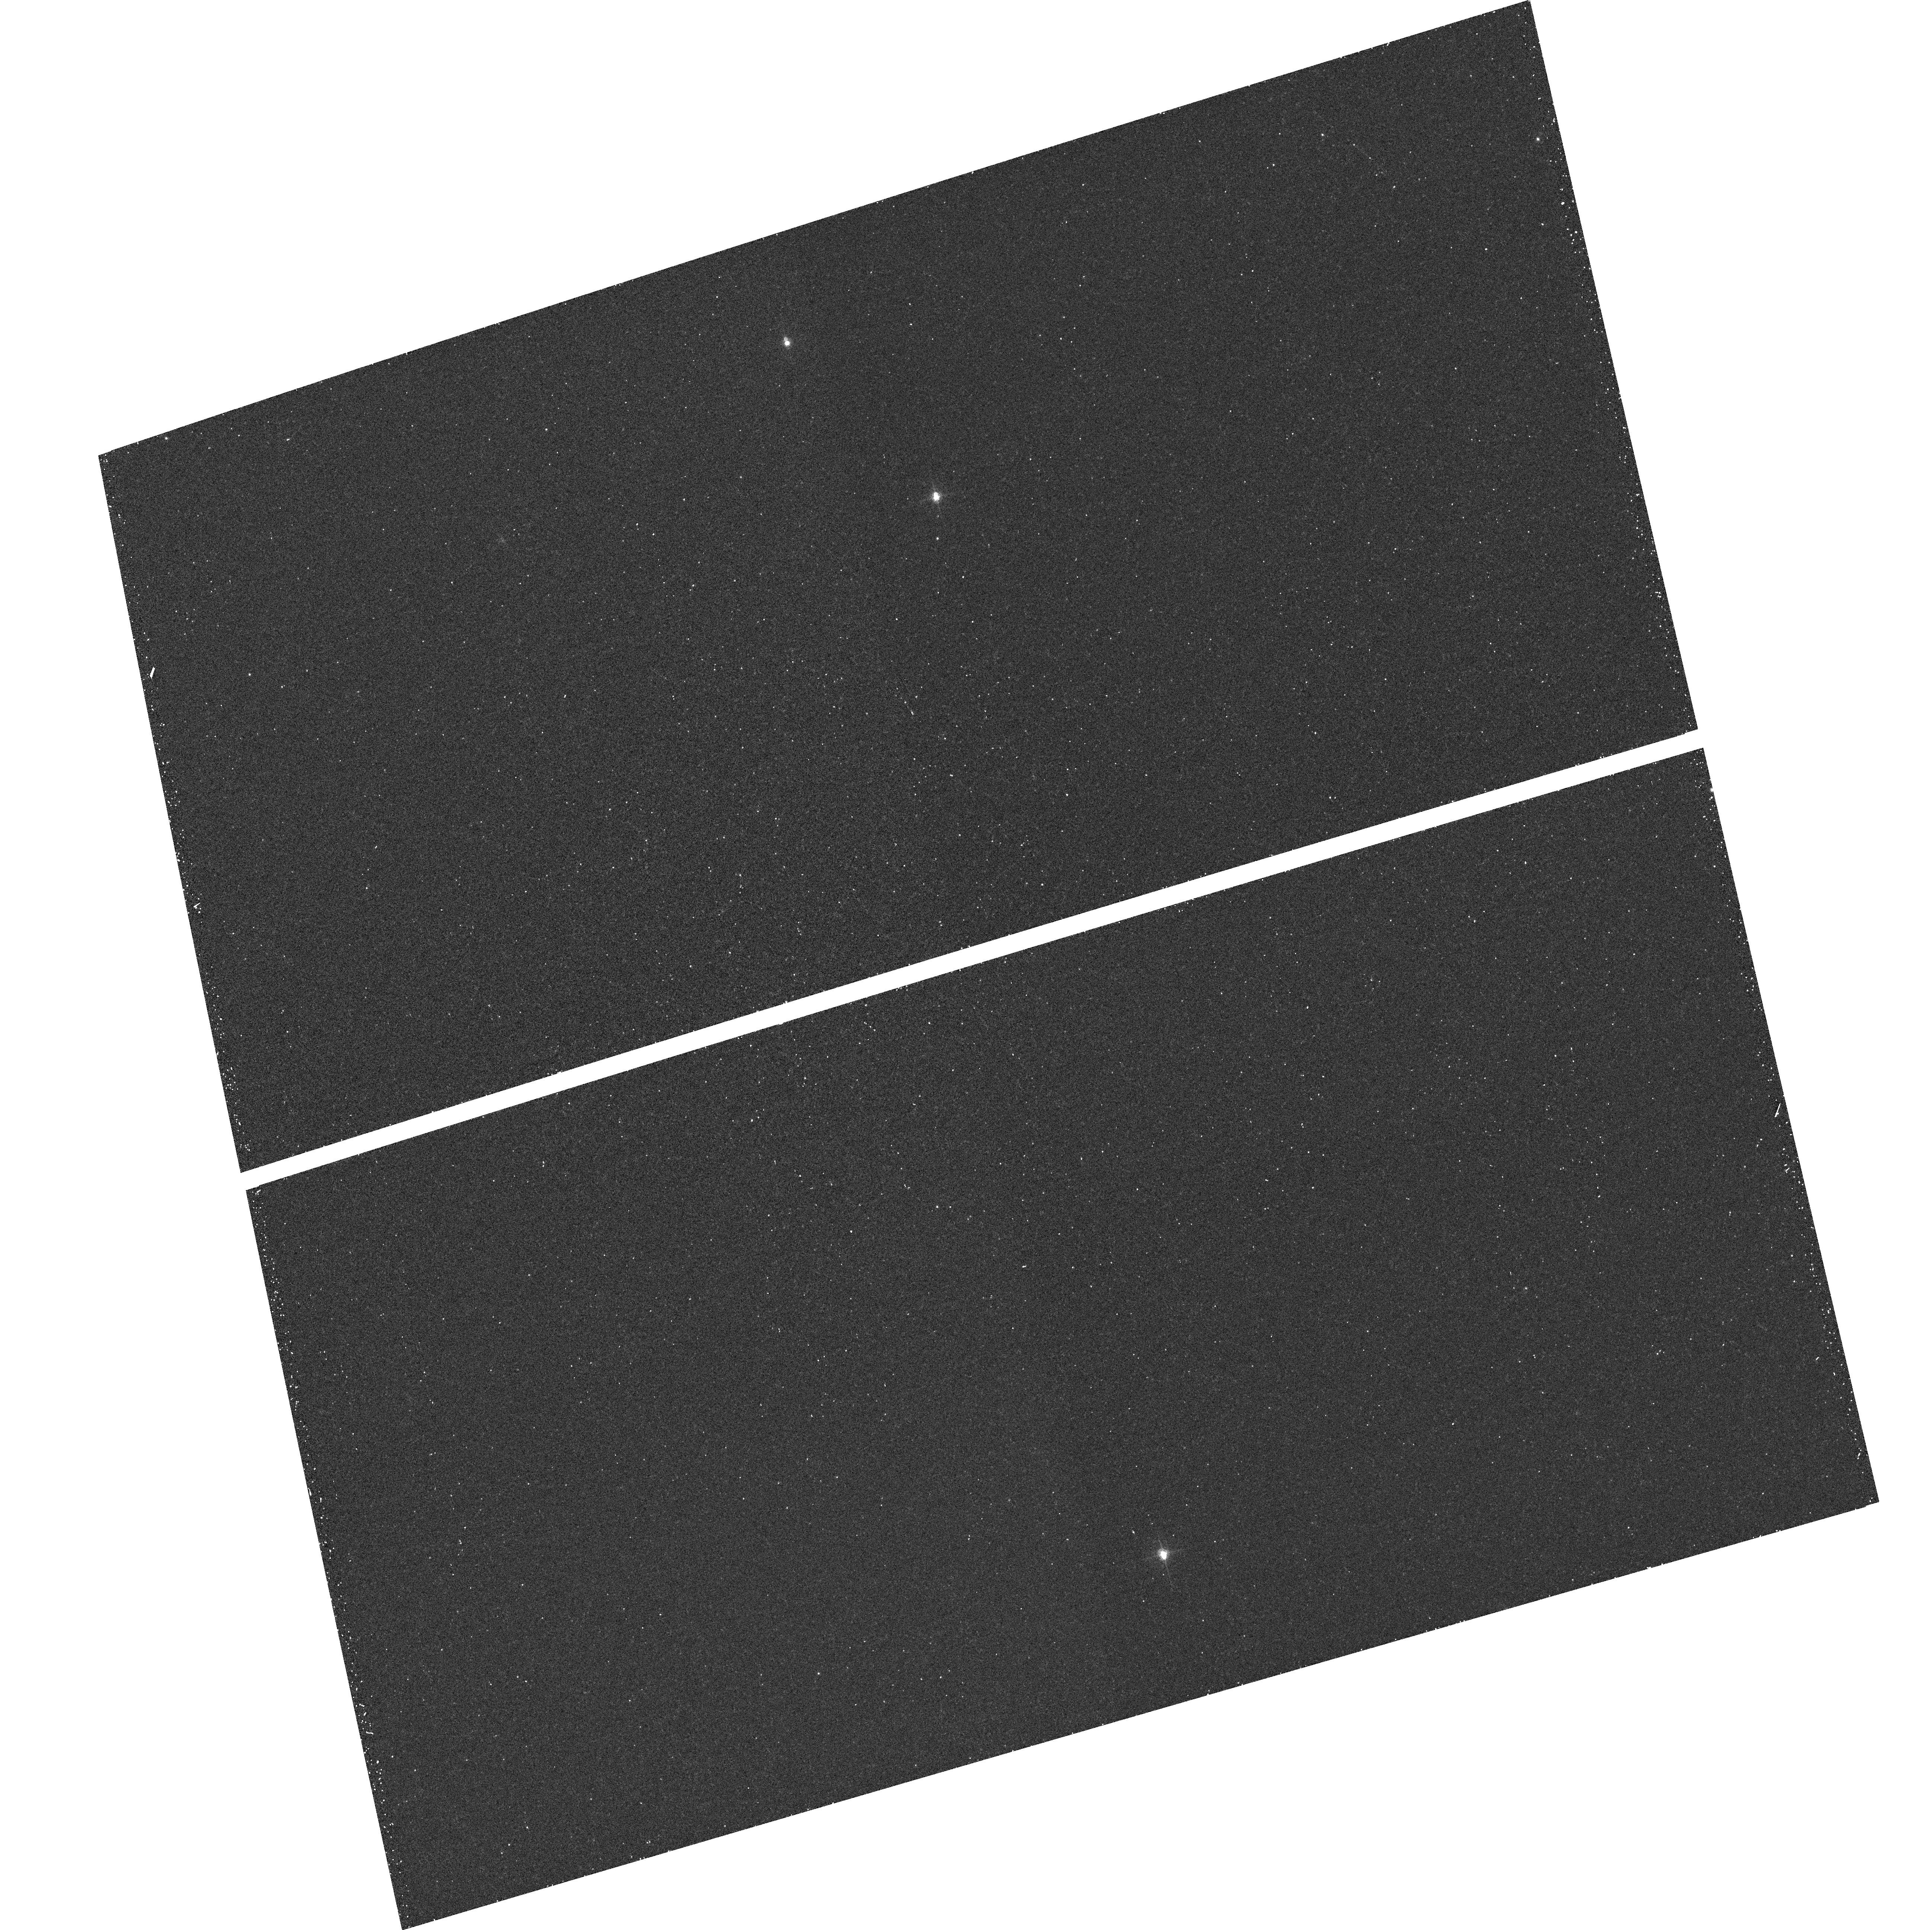
Target: field at RA 139.827°, Dec 69.203°. Instrument: ACS/WFC. Filter: F660N. Exposure: 15 min. Observation ID: hst_10548_04_acs_wfc_f660n_j9b004

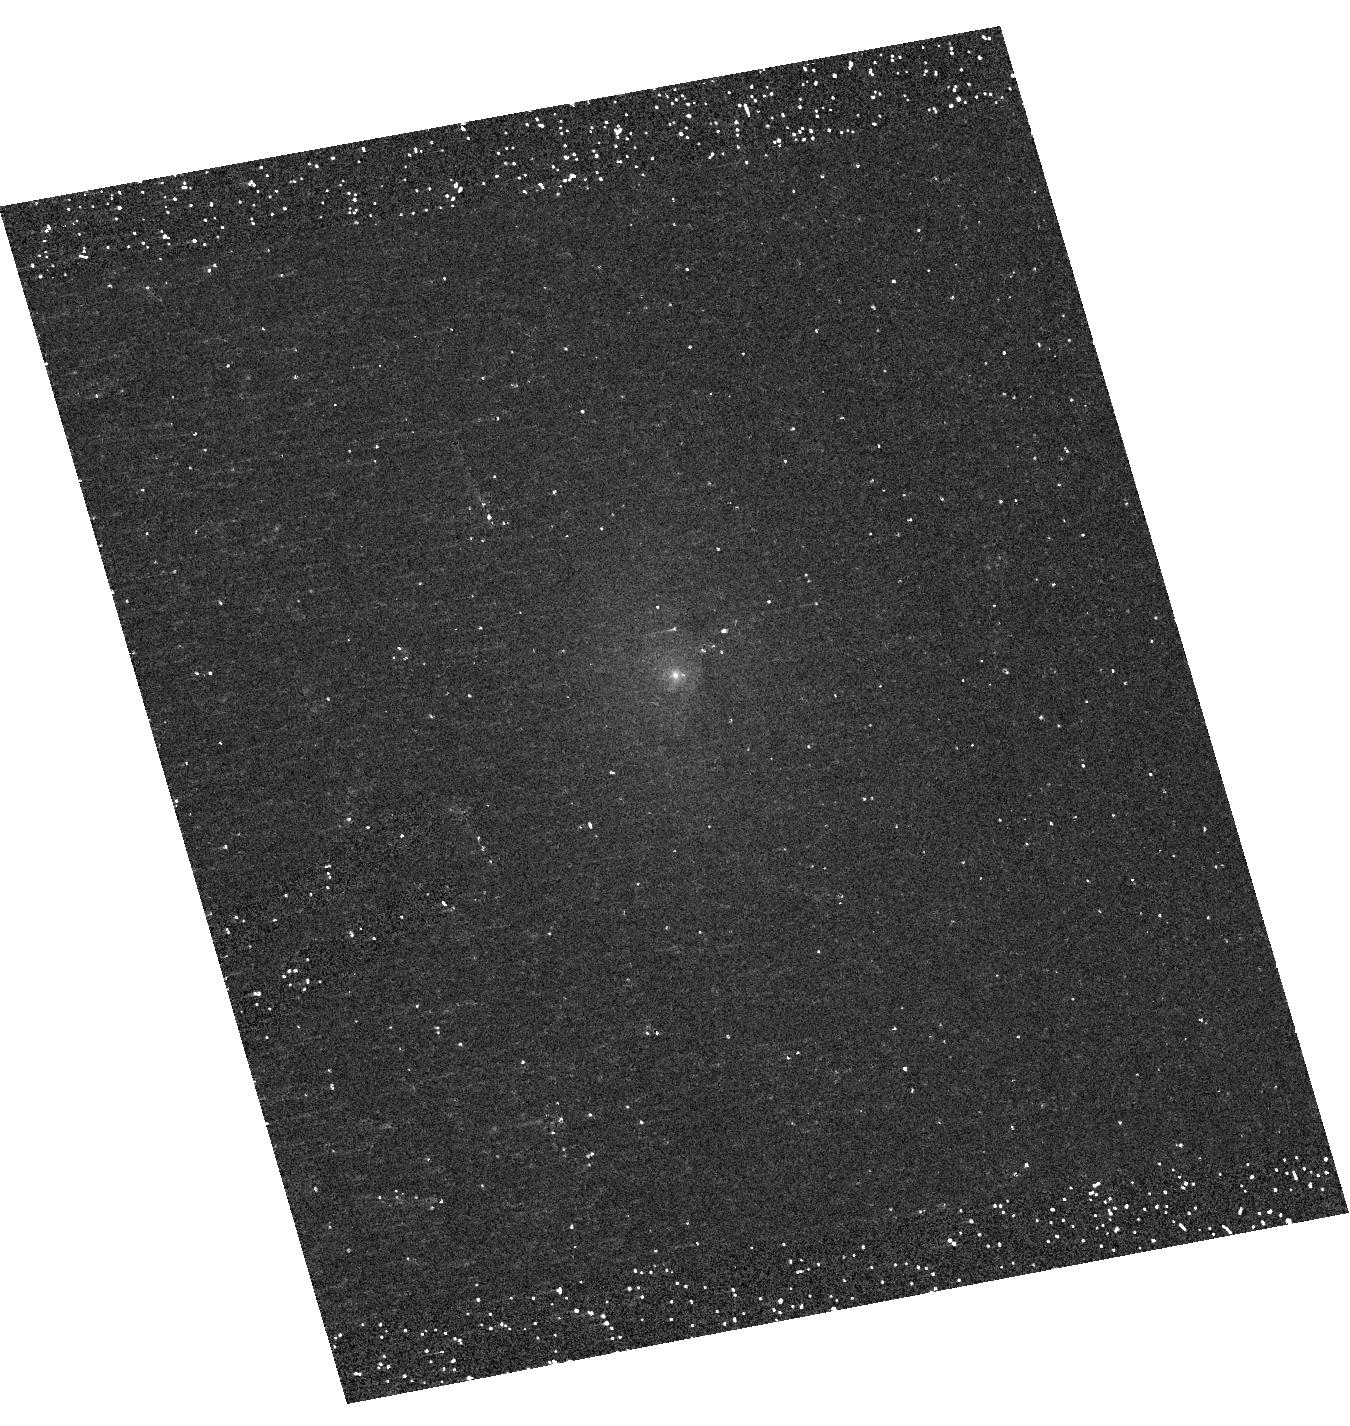
Target: NGC5985. Instrument: ACS/HRC. Filter: F330W. Exposure: 20 min. Observation ID: hst_10548_19_acs_hrc_f330w_j9b019

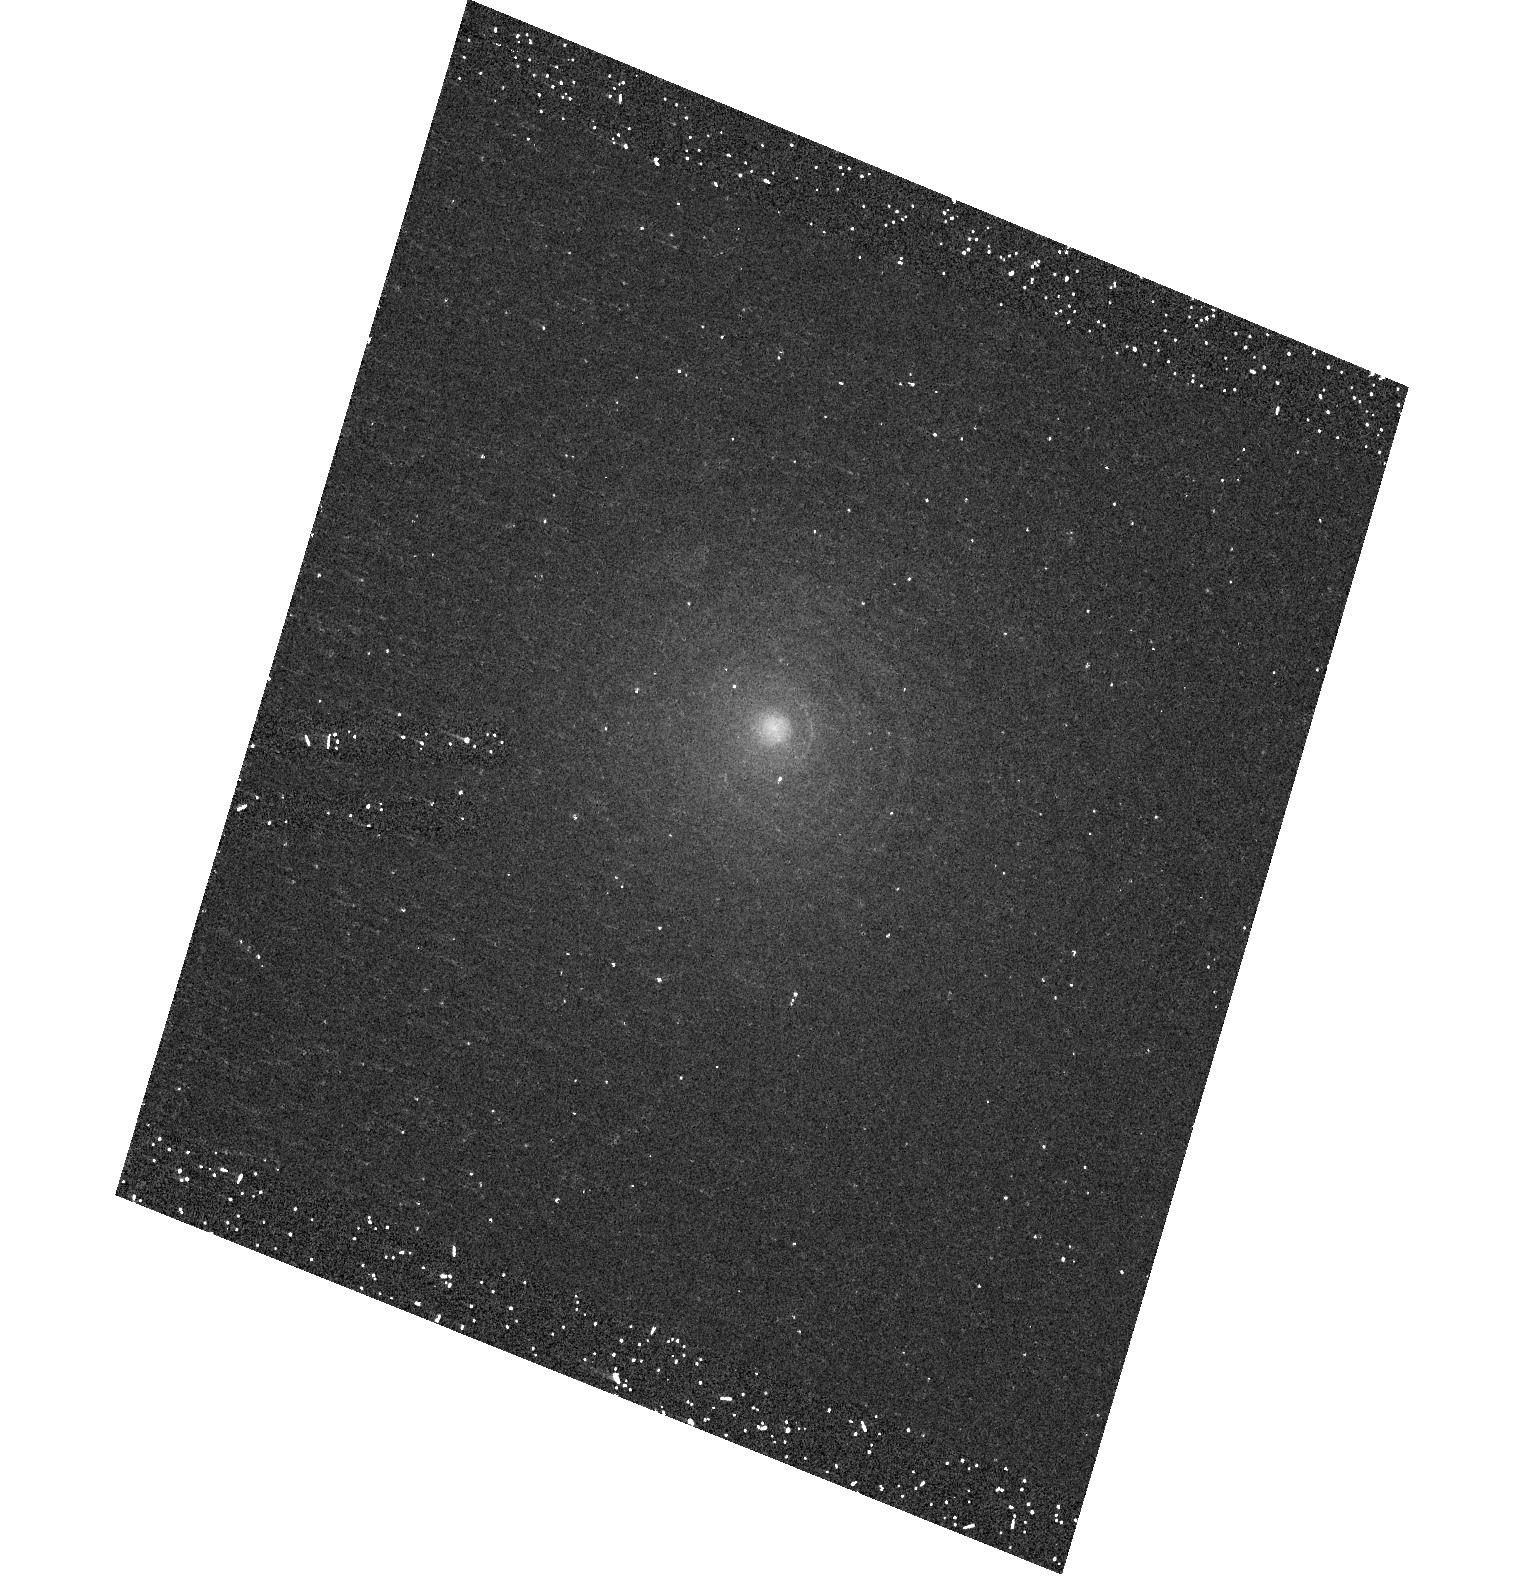
Target: NGC524. Instrument: ACS/HRC. Filter: F330W. Exposure: 20 min. Observation ID: hst_10548_26_acs_hrc_f330w_j9b026

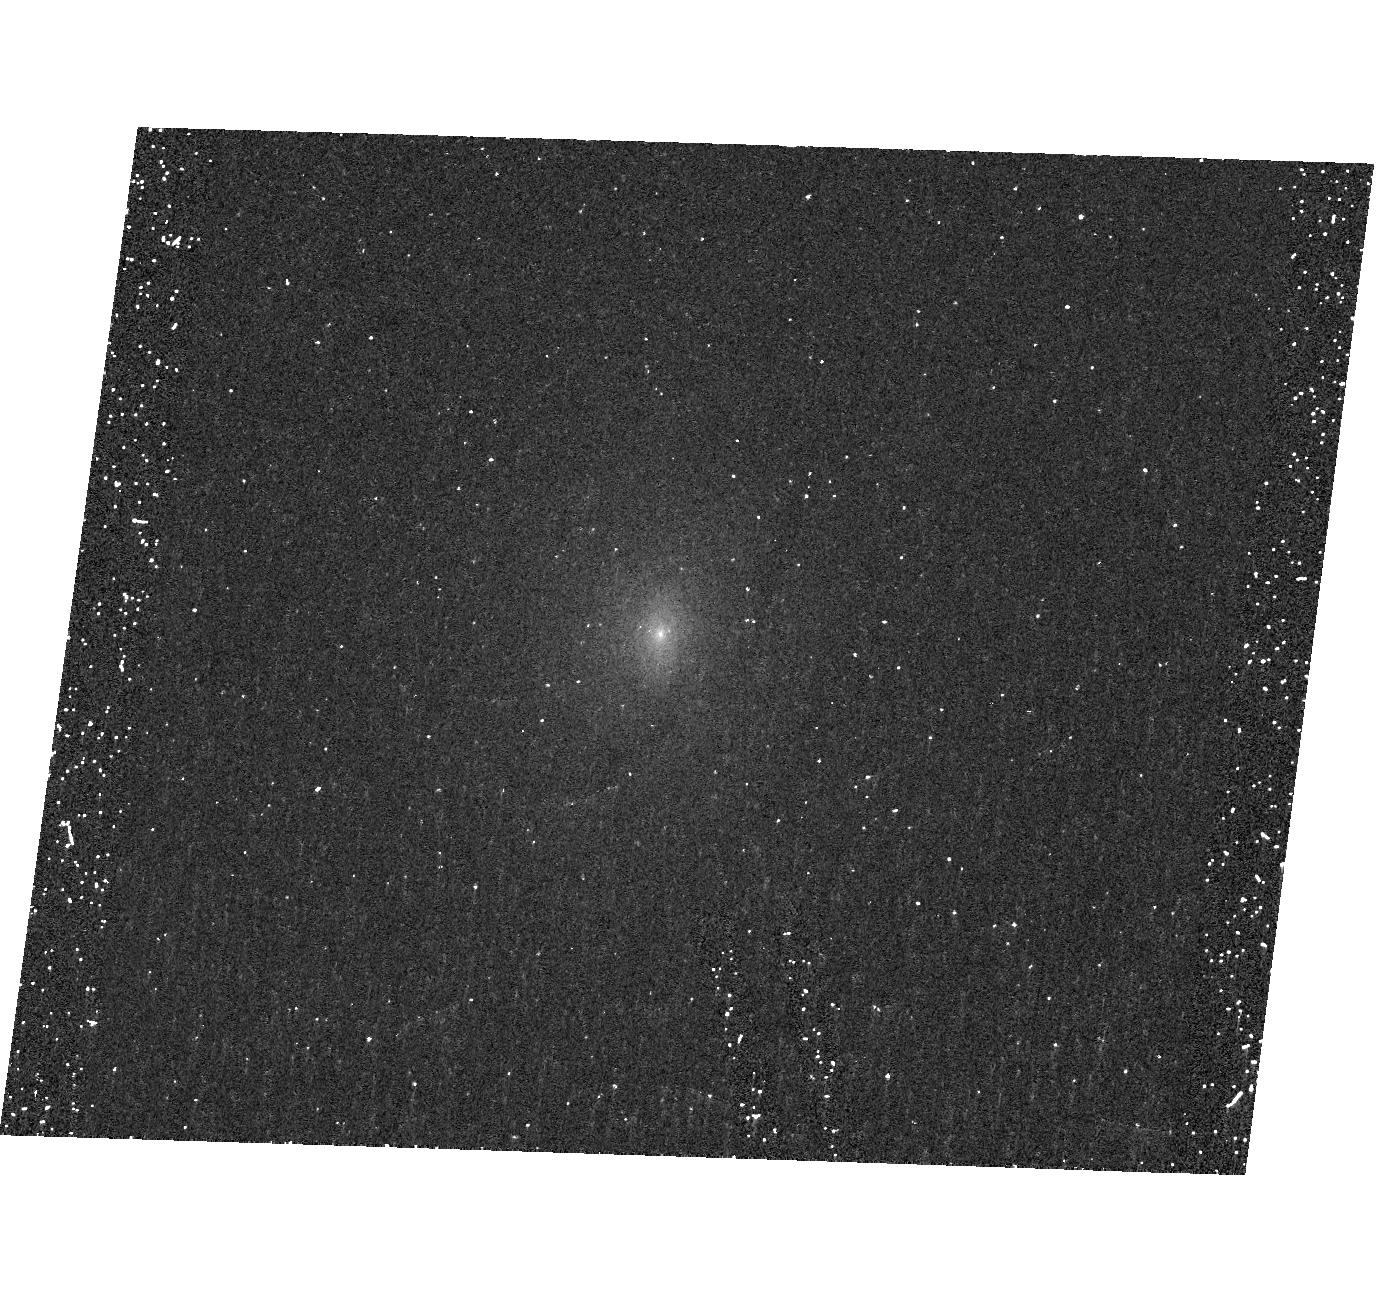
Target: NGC2336. Instrument: ACS/HRC. Filter: F330W. Exposure: 20 min. Observation ID: hst_10548_27_acs_hrc_f330w_j9b027

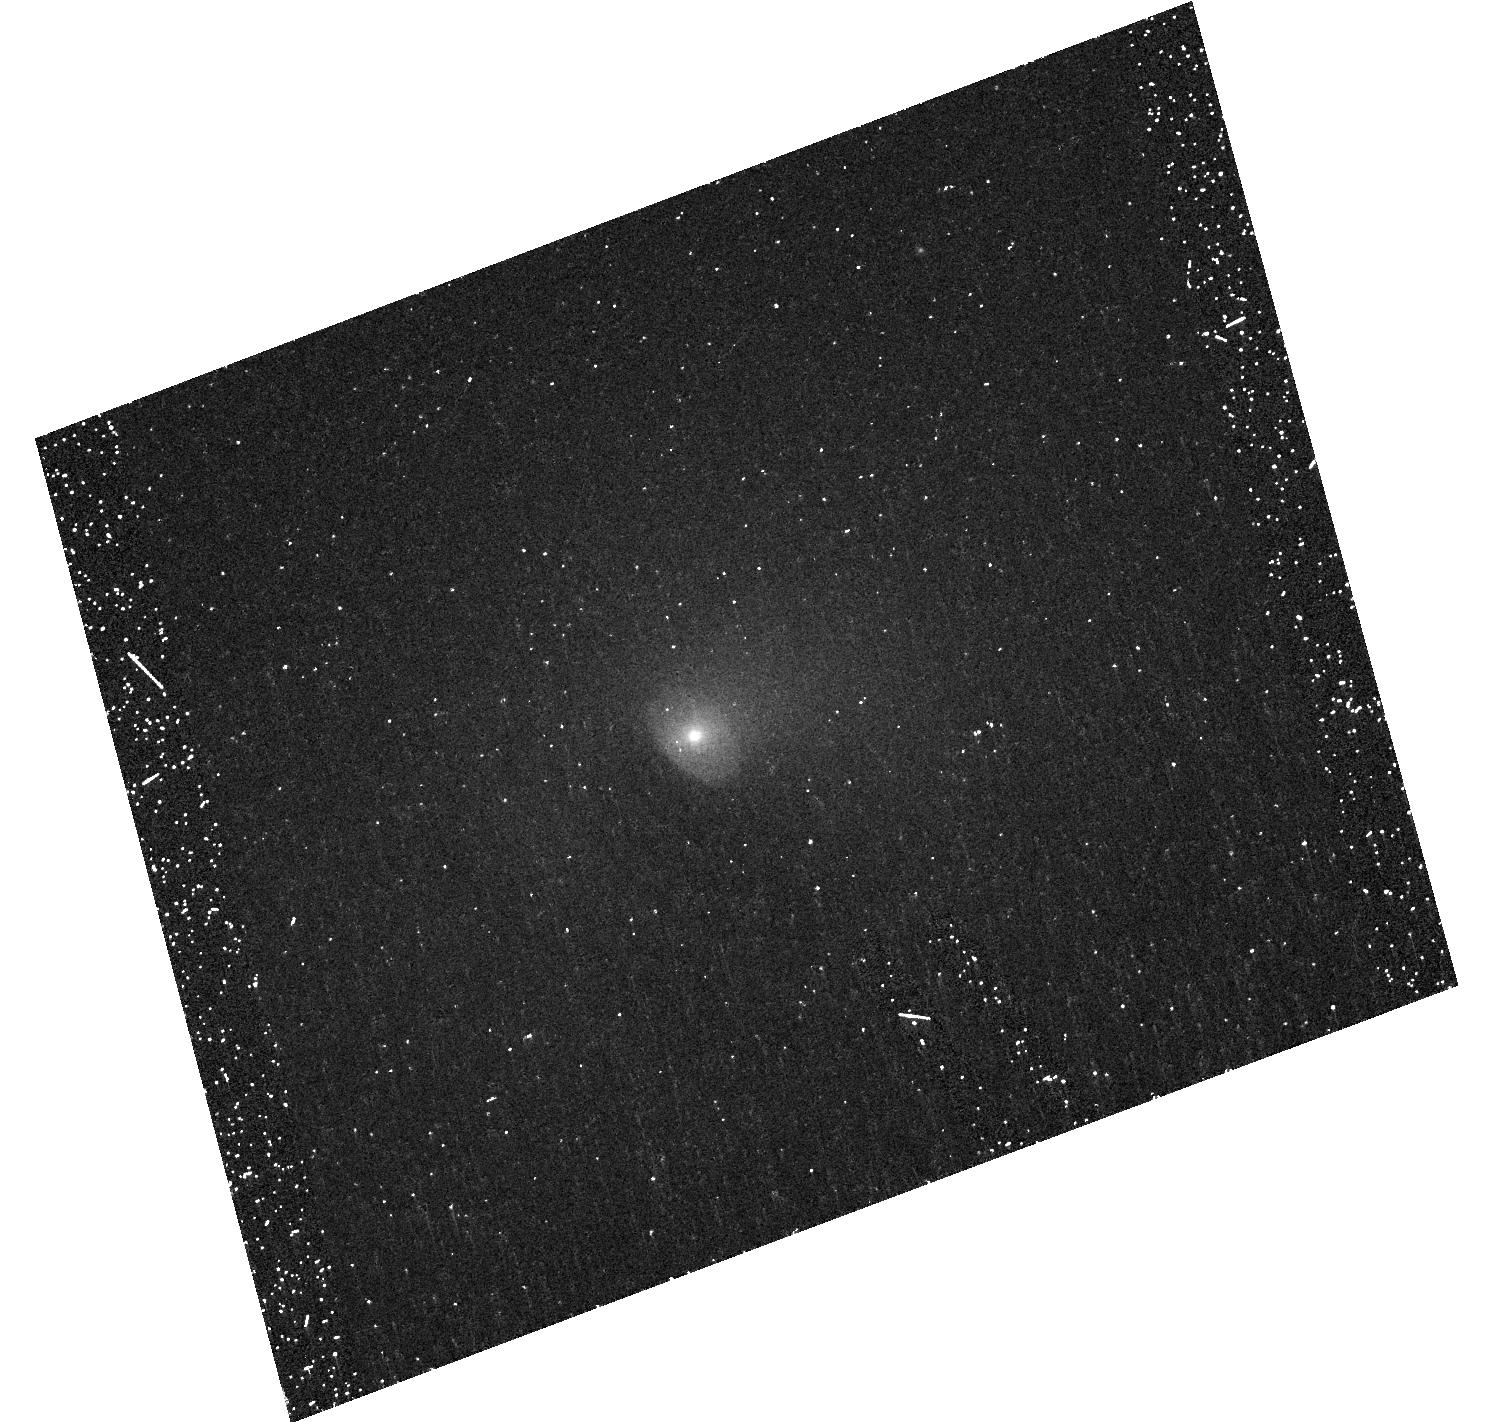
Target: NGC2787. Instrument: ACS/HRC. Filter: F330W. Exposure: 20 min. Observation ID: hst_10548_04_acs_hrc_f330w_j9b004

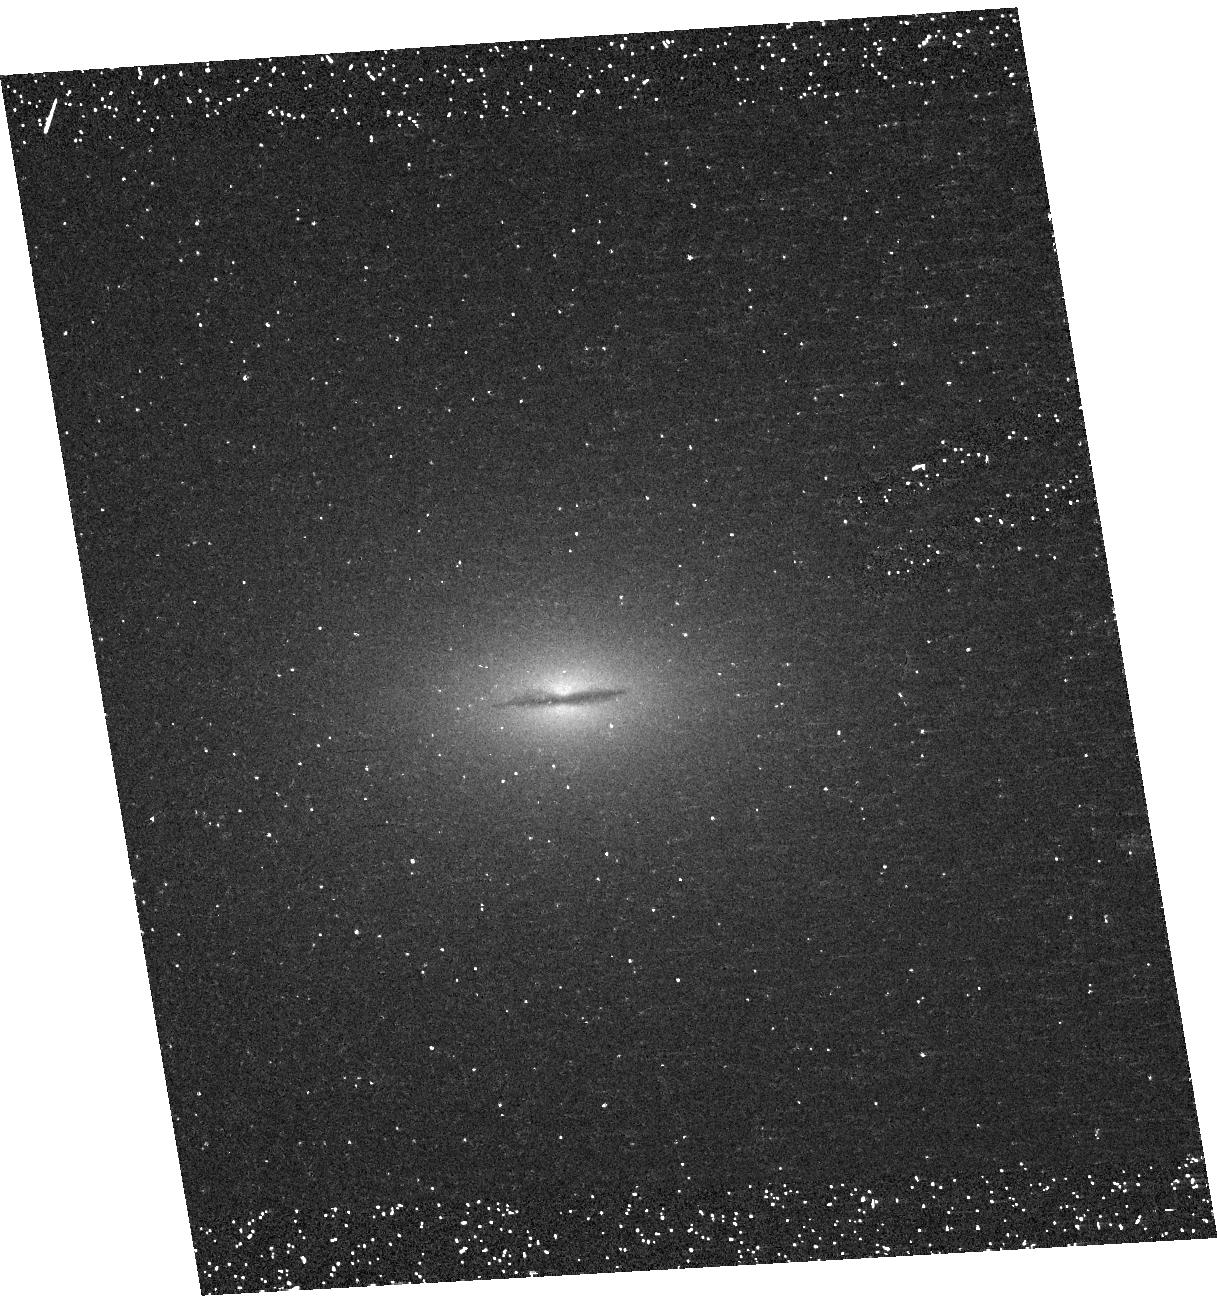
Target: NGC5322. Instrument: ACS/HRC. Filter: F330W. Exposure: 20 min. Observation ID: hst_10548_45_acs_hrc_f330w_j9b045

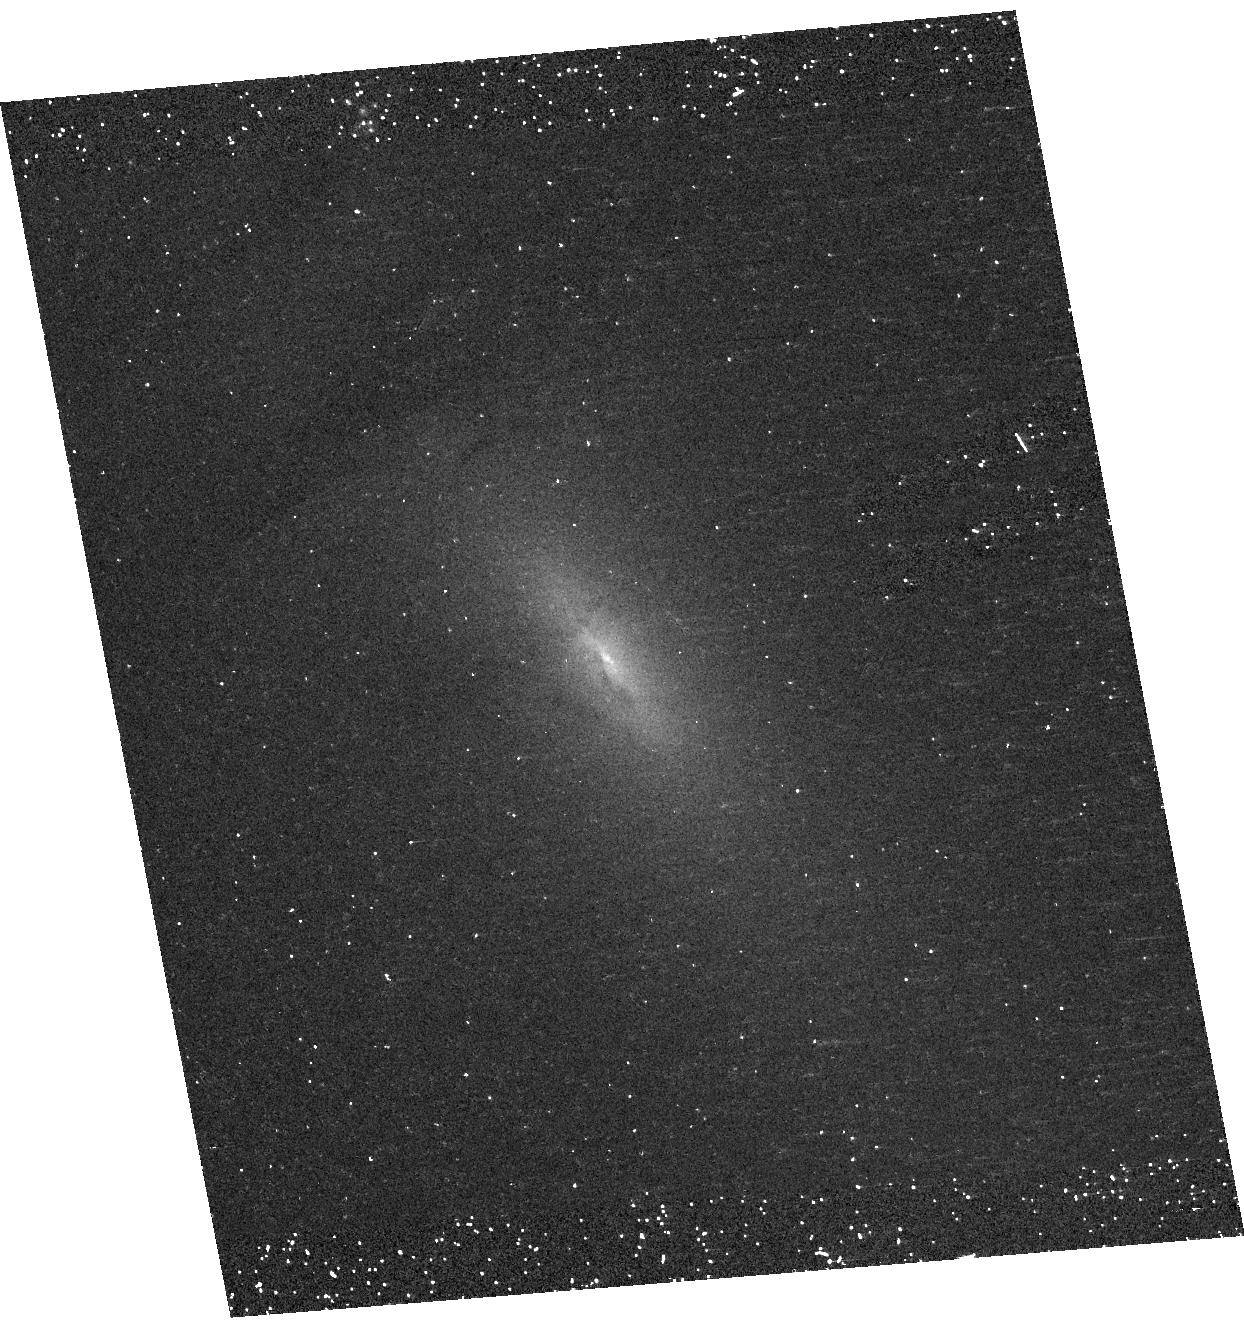
Target: NGC2685. Instrument: ACS/HRC. Filter: F330W. Exposure: 20 min. Observation ID: hst_10548_03_acs_hrc_f330w_j9b003

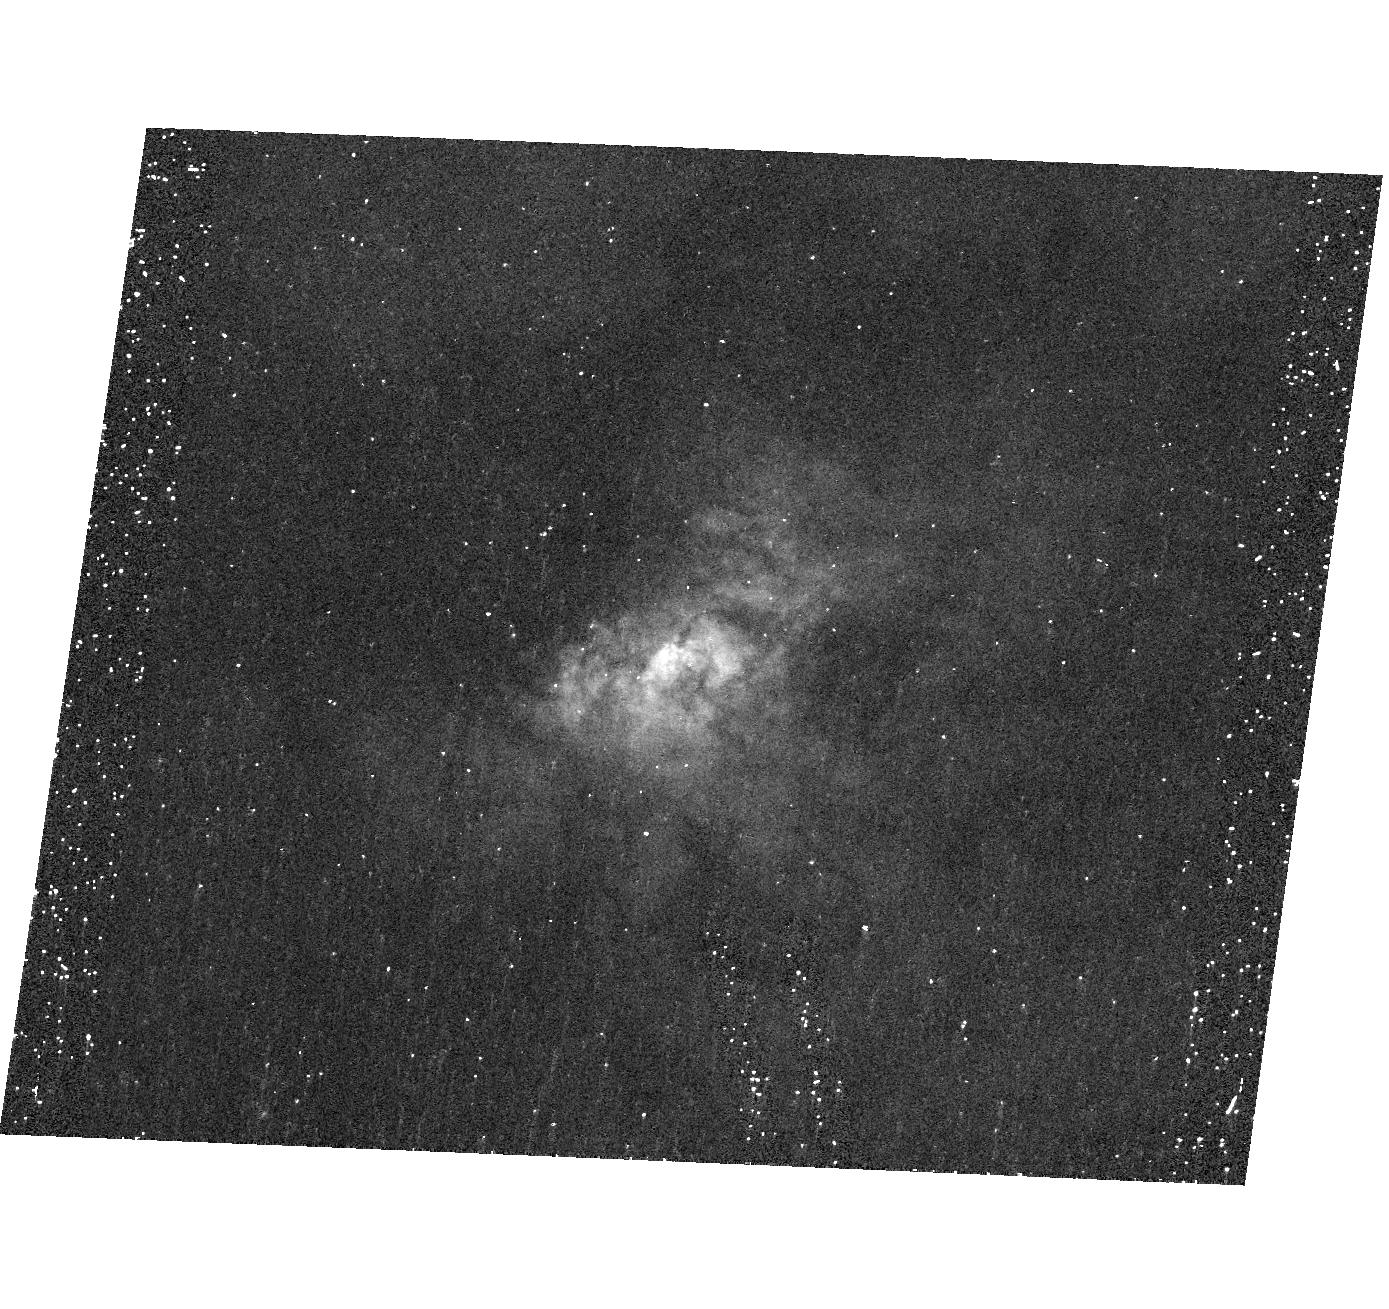
Target: NGC5195. Instrument: ACS/HRC. Filter: F330W. Exposure: 20 min. Observation ID: hst_10548_44_acs_hrc_f330w_j9b044

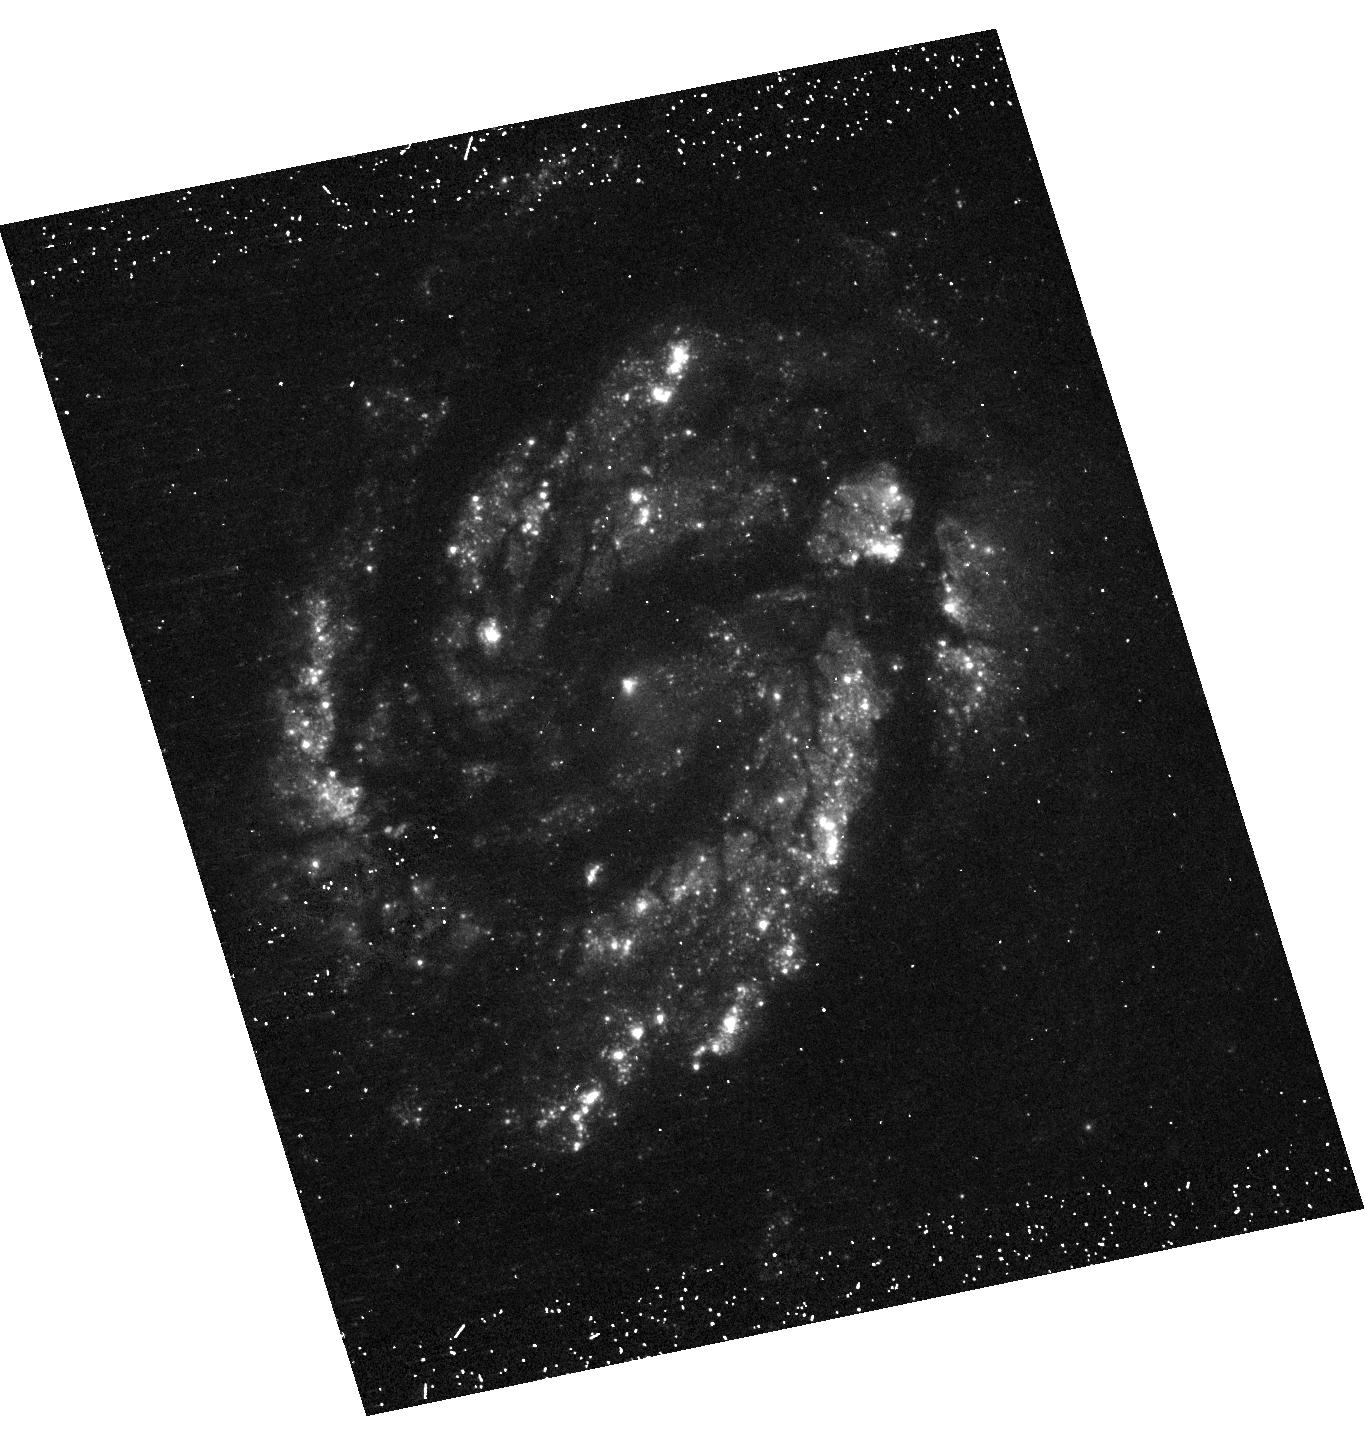
Target: NGC4321. Instrument: ACS/HRC. Filter: F330W. Exposure: 20 min. Observation ID: hst_10548_31_acs_hrc_f330w_j9b031

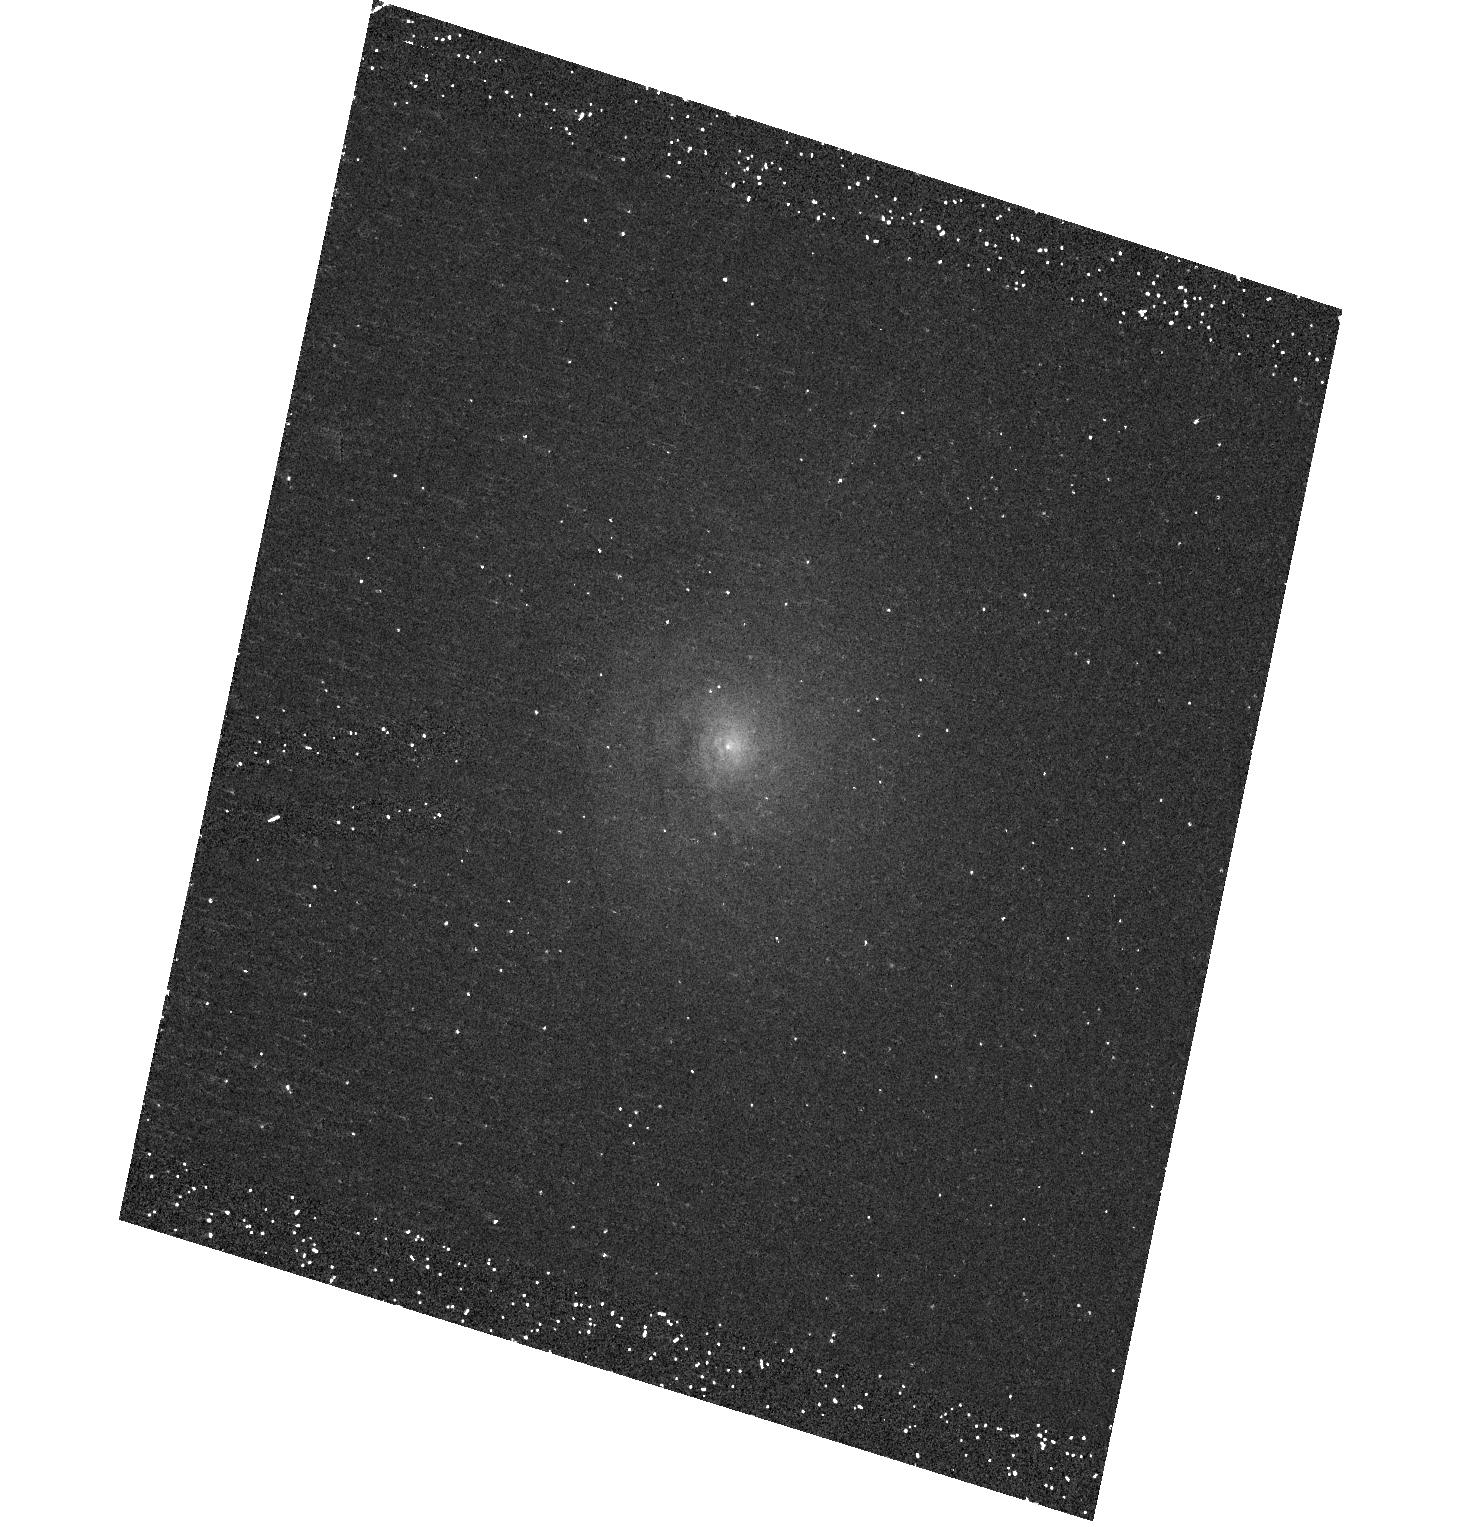
Target: NGC488. Instrument: ACS/HRC. Filter: F330W. Exposure: 20 min. Observation ID: hst_10548_25_acs_hrc_f330w_j9b025

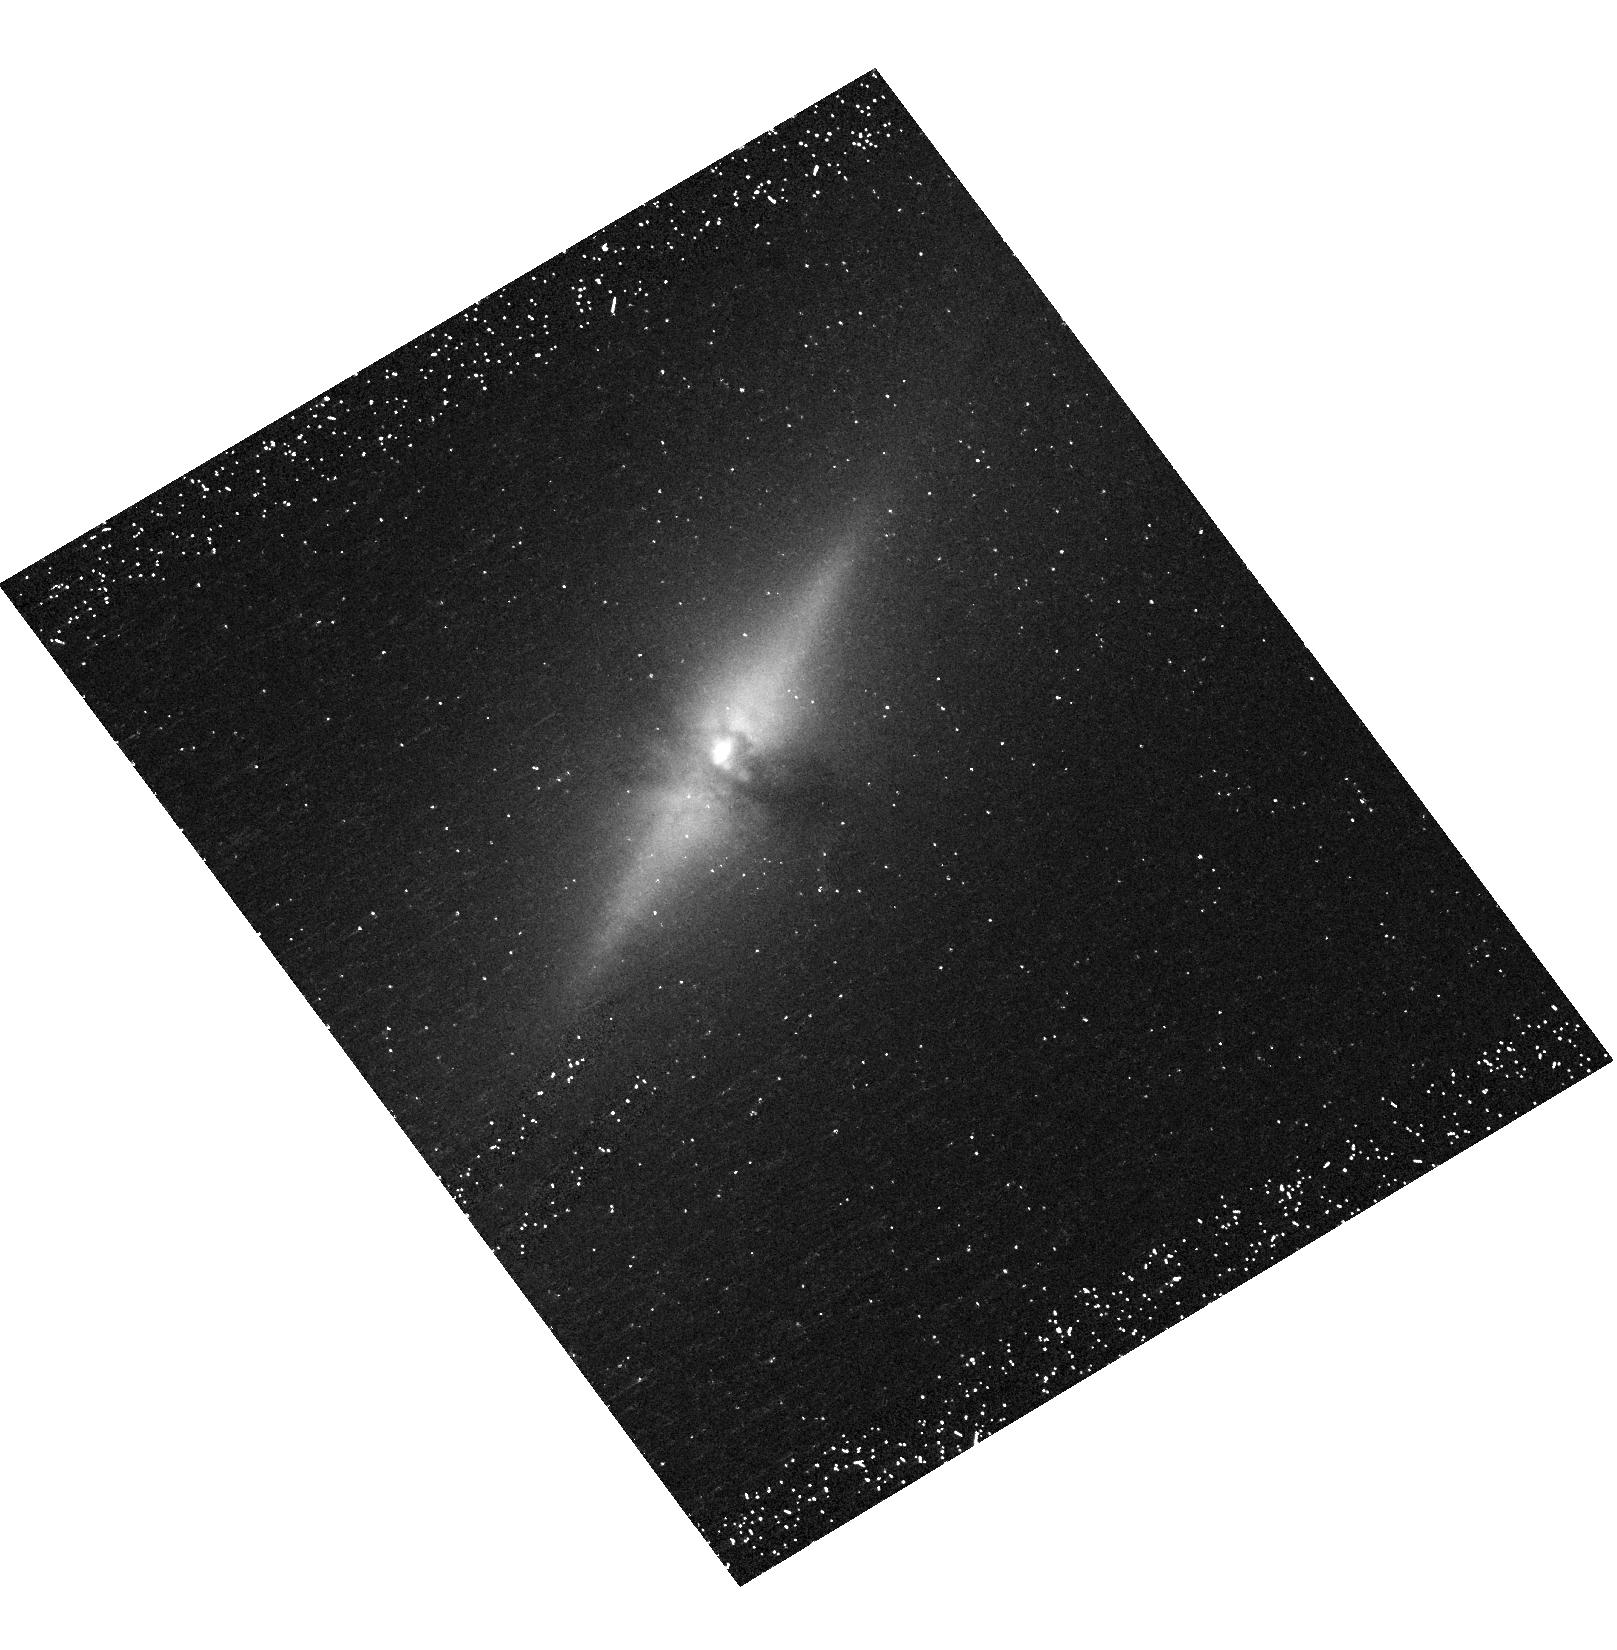
Target: NGC4111. Instrument: ACS/HRC. Filter: F330W. Exposure: 20 min. Observation ID: hst_10548_36_acs_hrc_f330w_j9b036

Near-UV Snapshot Survey of Low Luminosity AGNs (PI: Gonzalez-Delgado, Rosa M.)

Low-luminosity active galactic nuclei (LLAGNs) comprise ~30% of all bright galaxies (B<12.5) and are the most common type of AGN. These include low-luminosity Seyfert galaxies, LINERs, and transition-type objects (TOs, also called weak-[OI] LINERs). What powers them is still at the forefront of AGN research. To unveil the nature of the central source we propose a near-UV snapshot survey of 50 nearby LLAGNs using ACS/HRC and the filter (F330W), a configuration which is optimal to detect faint star forming regions around their nuclei. These images will complement optical and near-IR images available in the HST archive, providing a panchromatic atlas of the inner regions of these galaxies, which will be used to study their nuclear stellar population. Our main goals are to: 1) Investigate the presence of nuclear unresolved sources that can be attributed to an AGN; 2) Determine the frequency of nuclear and circumnuclear stellar clusters, and whether they are more common in Transition Objects (TOs) than in LINERs; 3) Characterize the sizes, colors, luminosities, masses and ages of these clusters; 4) Derive the luminosity function of star clusters and study their evaporation over time in the vicinity of AGNs. Finally, the results of this project will be combined with those of a previous similar one for Seyfert galaxies in order to compare the nature of the nuclear sources and investigate if there could be an evolution from Seyferts to TOs and LINERs. By adding UV images to the existing optical and near-IR ones, this project will also create an extremely valuable database for astronomers with a broad range of scientific interests.